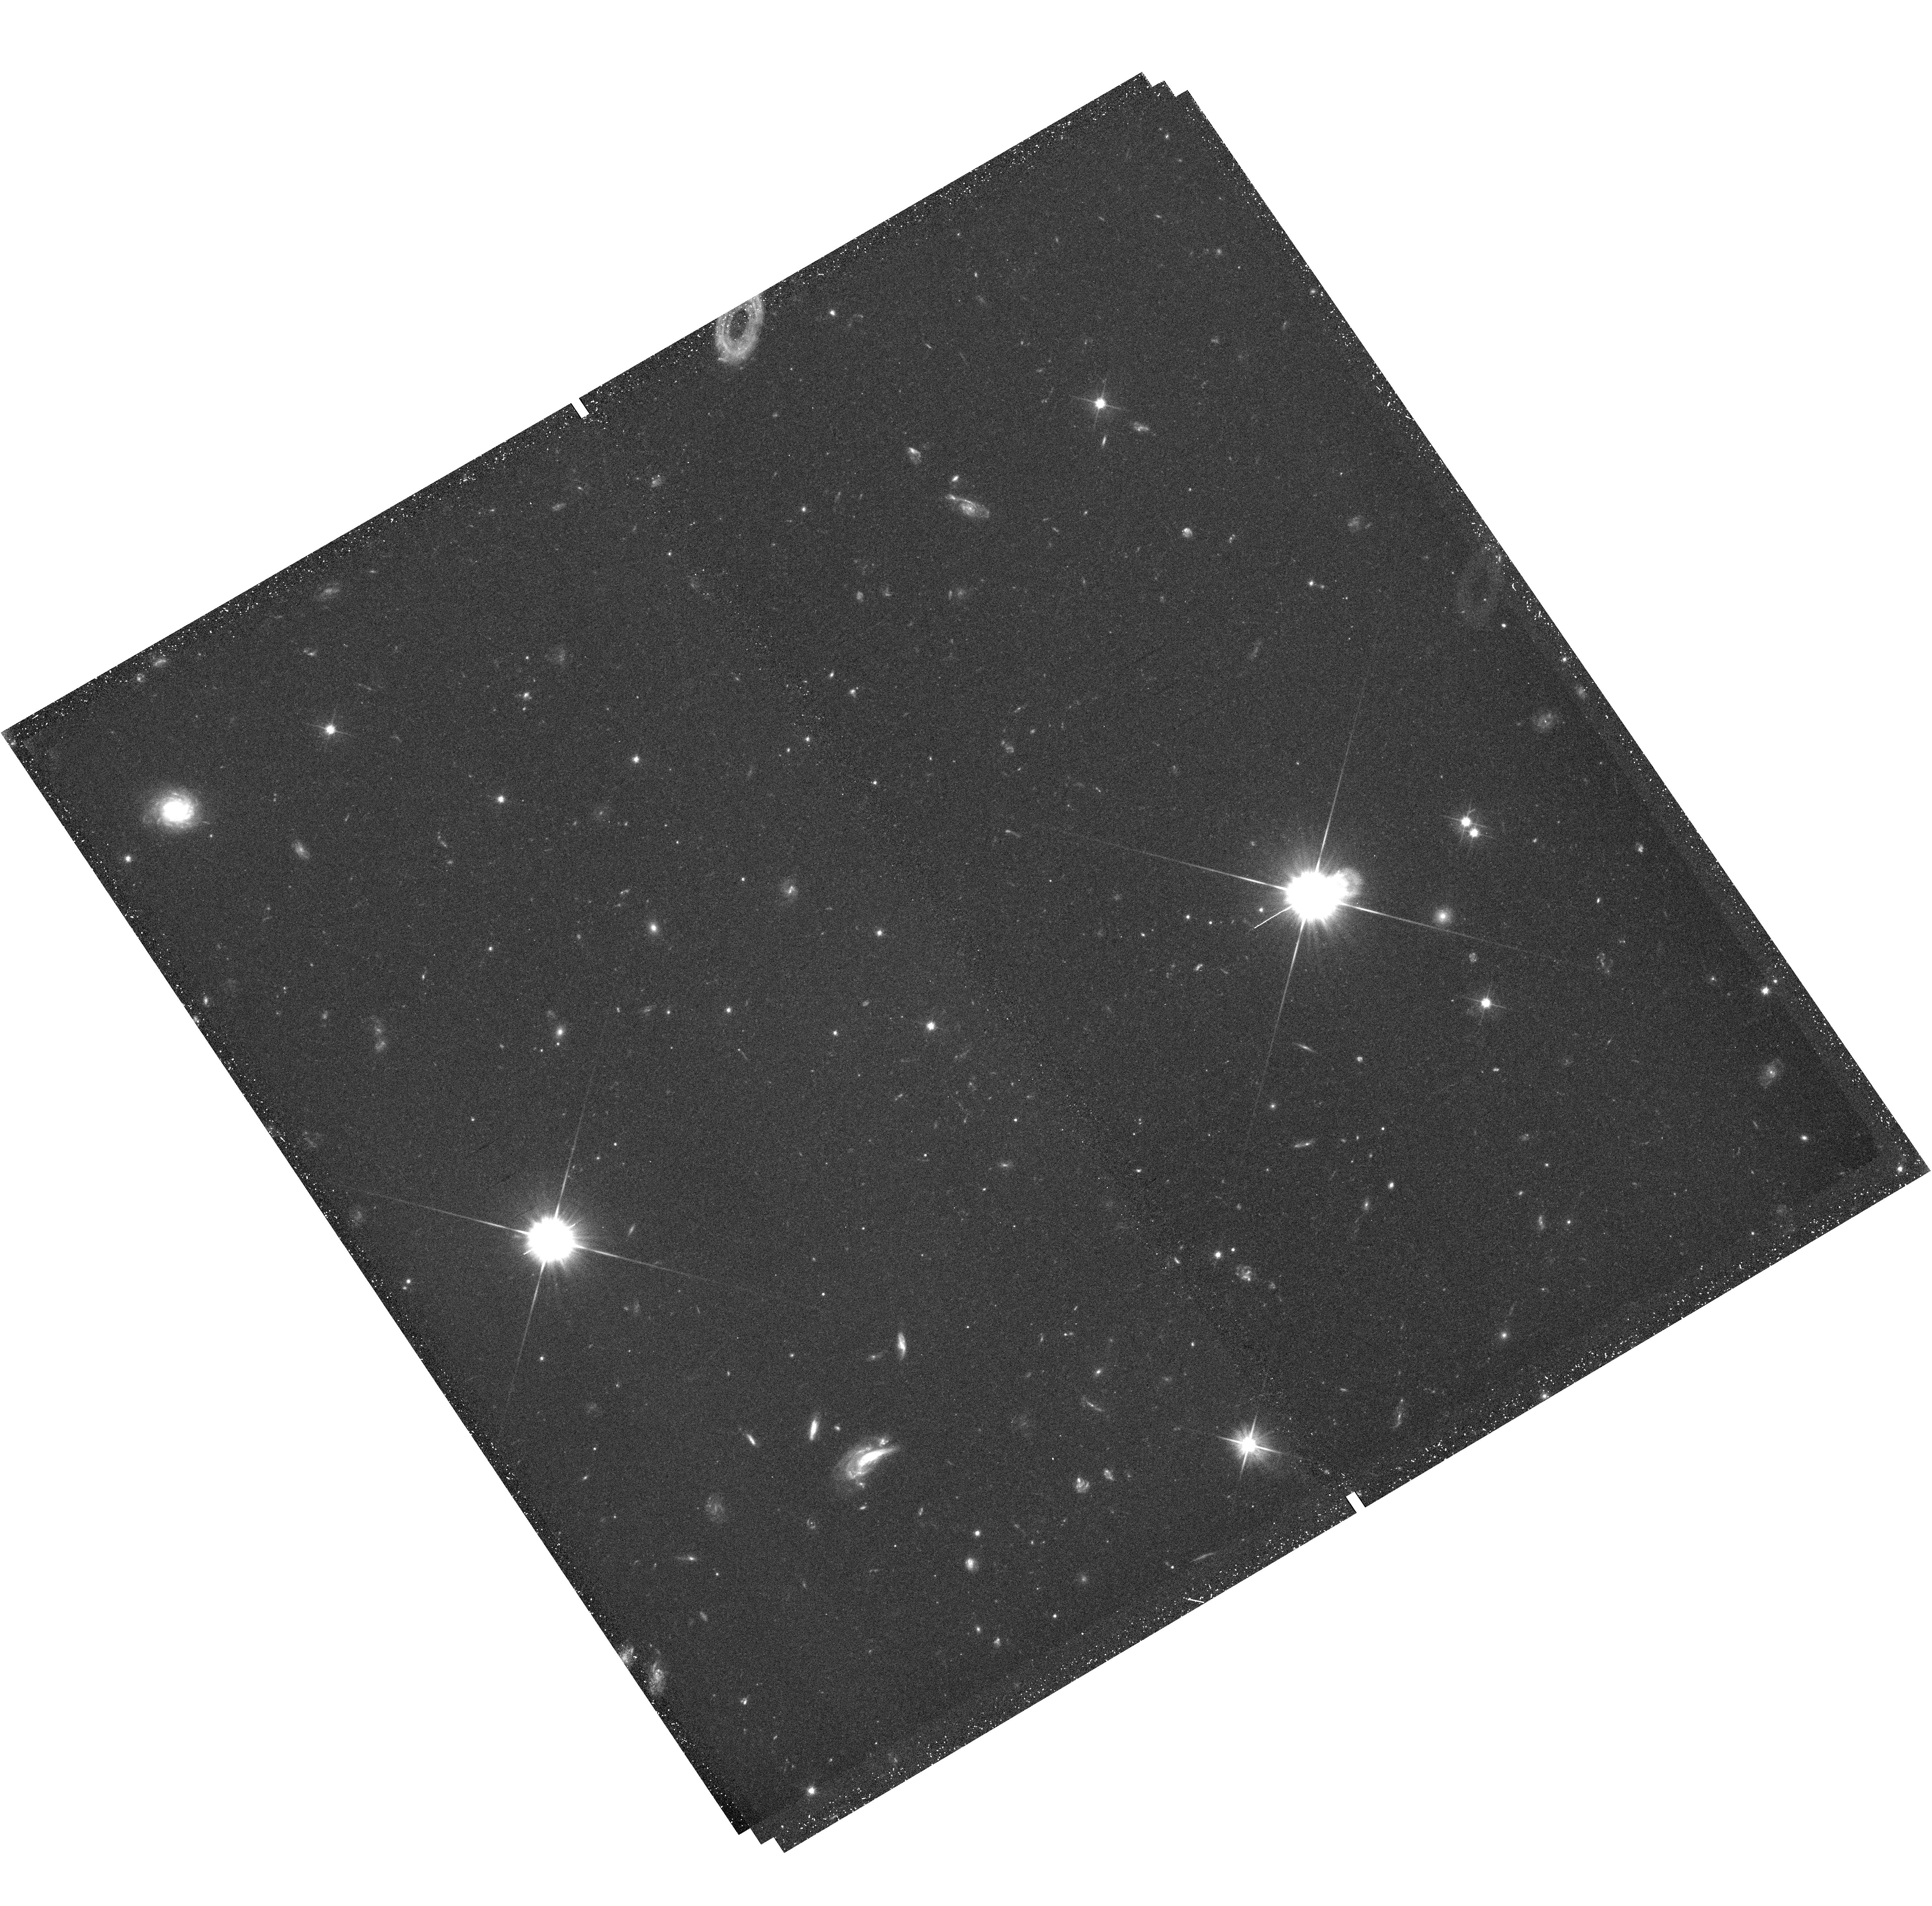
Target: field at RA 1.080°, Dec 40.831°. Instrument: WFC3/UVIS. Filter: F606W. Exposure: 42 min. Observation ID: hst_13374_01_wfc3_uvis_f606w_ic7y01

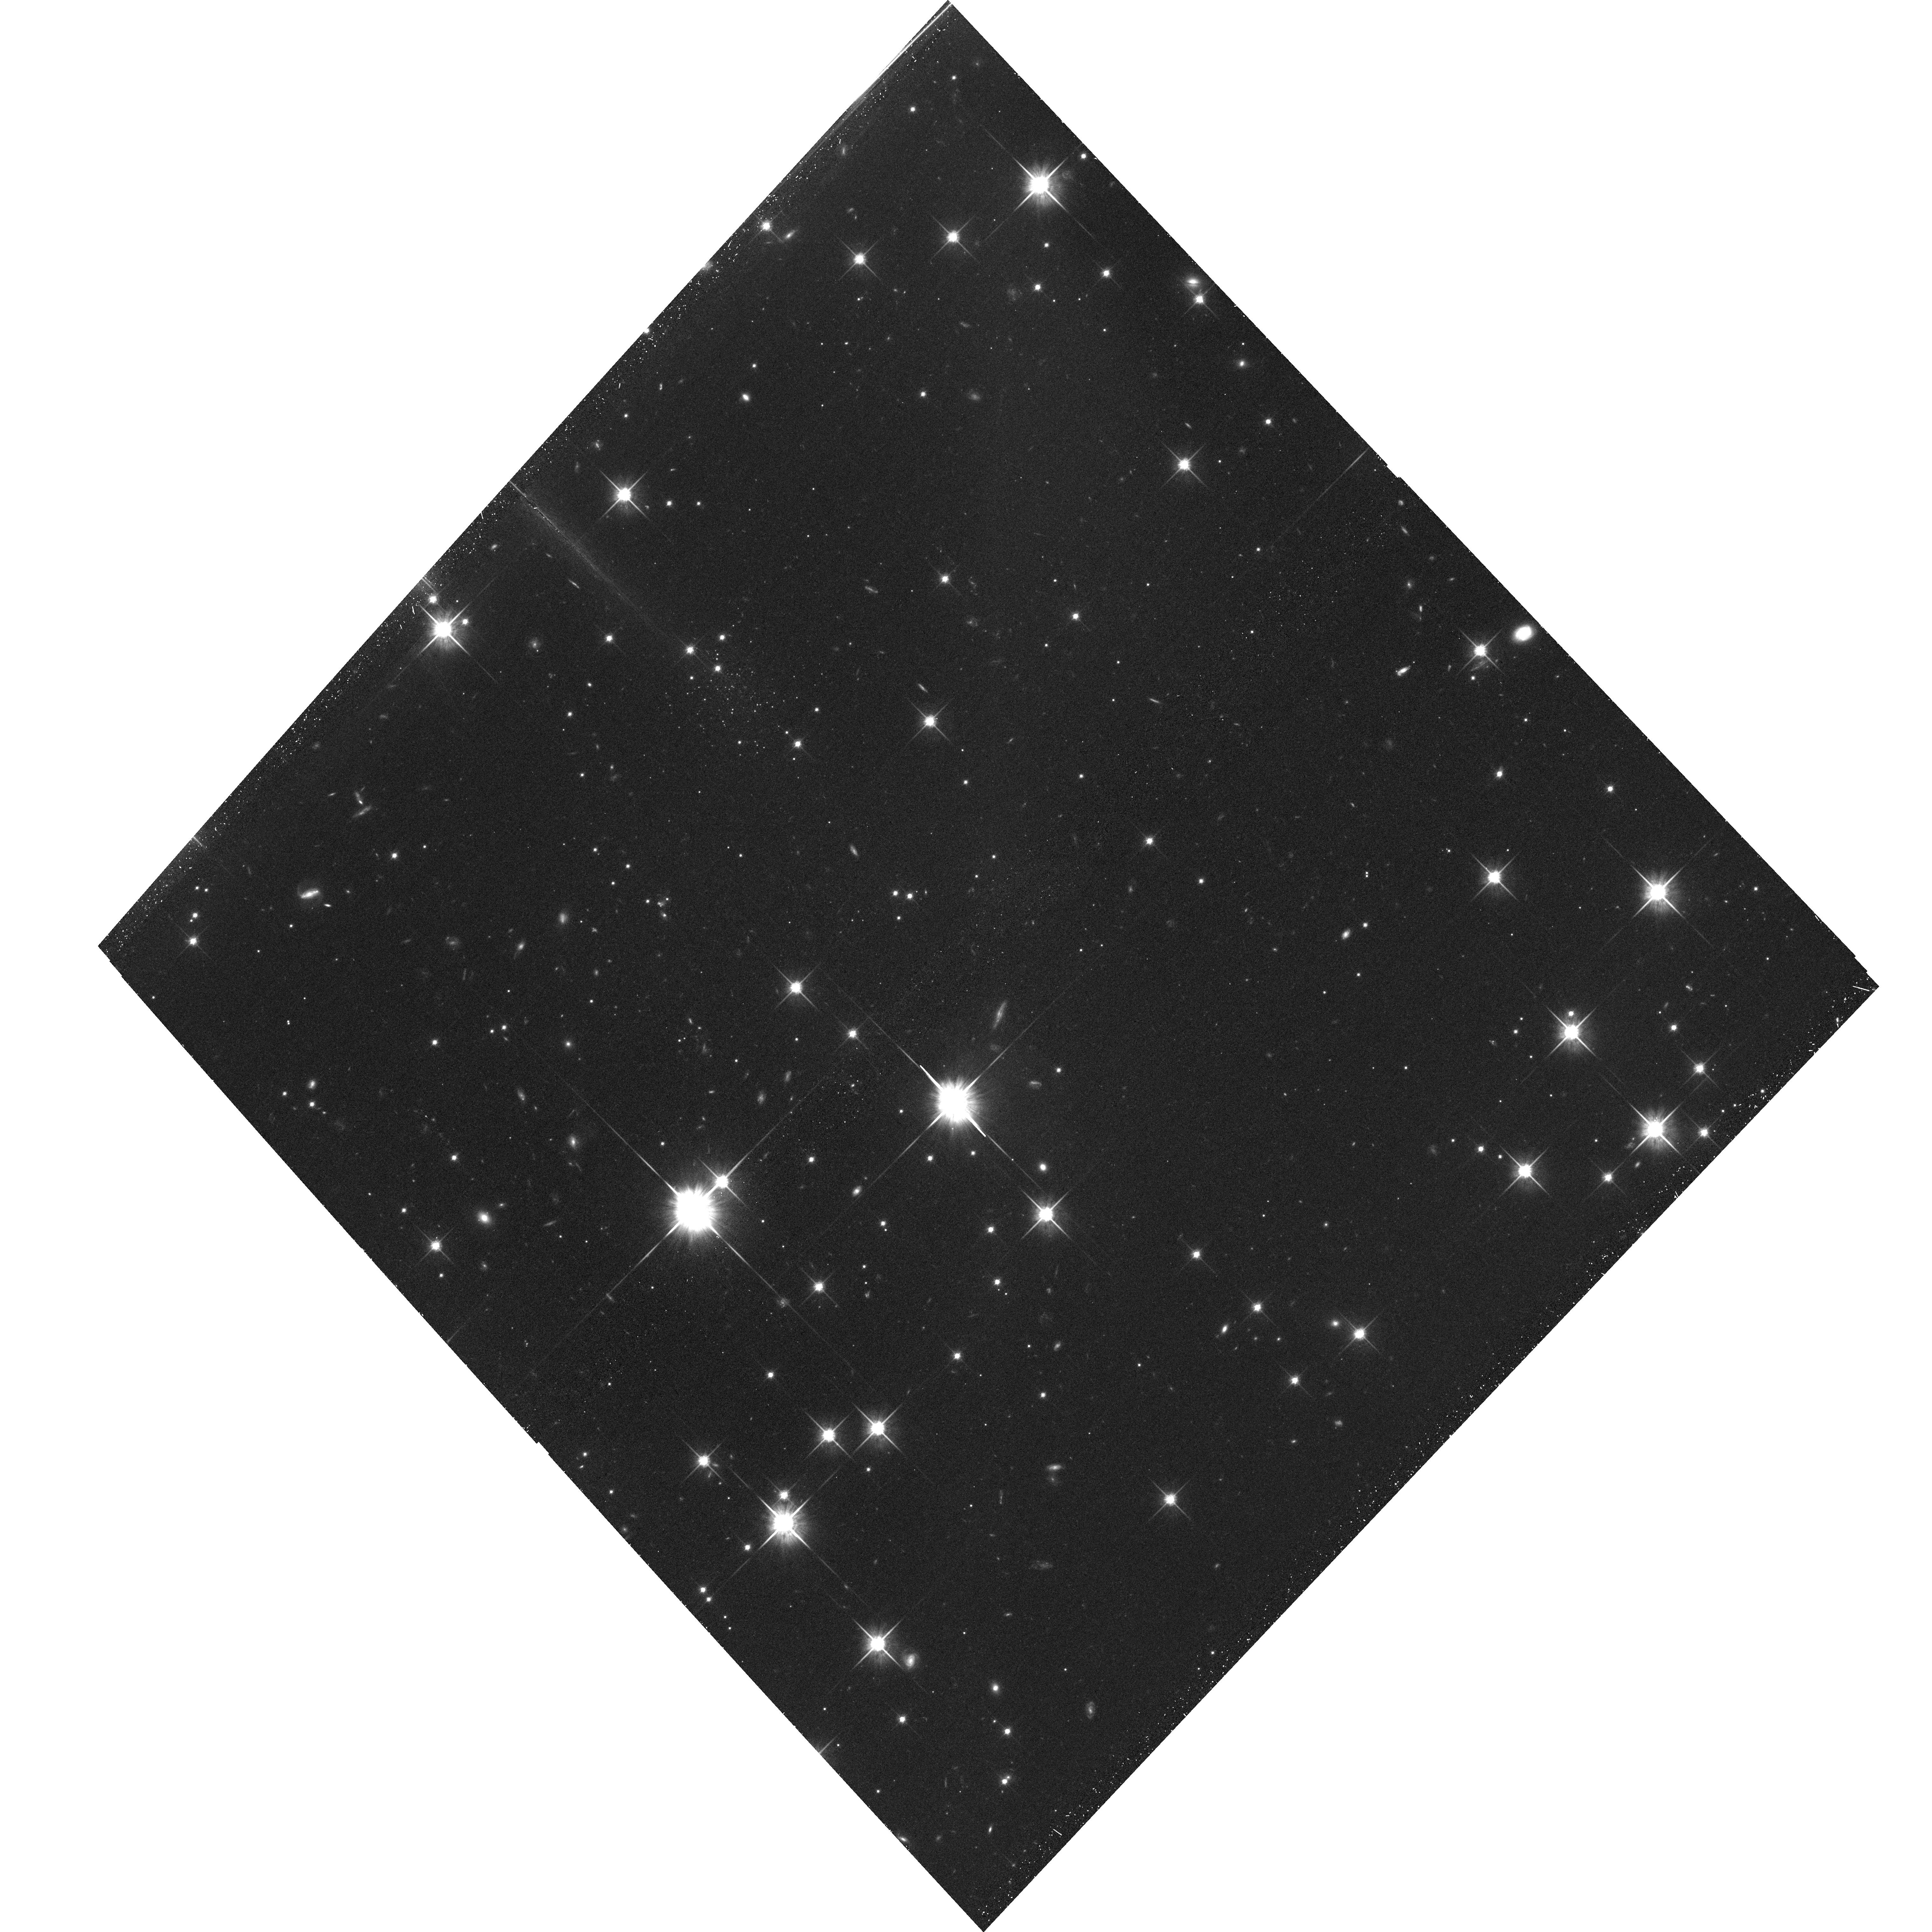
Target: M31-PANDAS-38. Instrument: ACS/WFC. Filter: F814W. Exposure: 44 min. Observation ID: hst_13374_04_acs_wfc_f814w_jc7y04

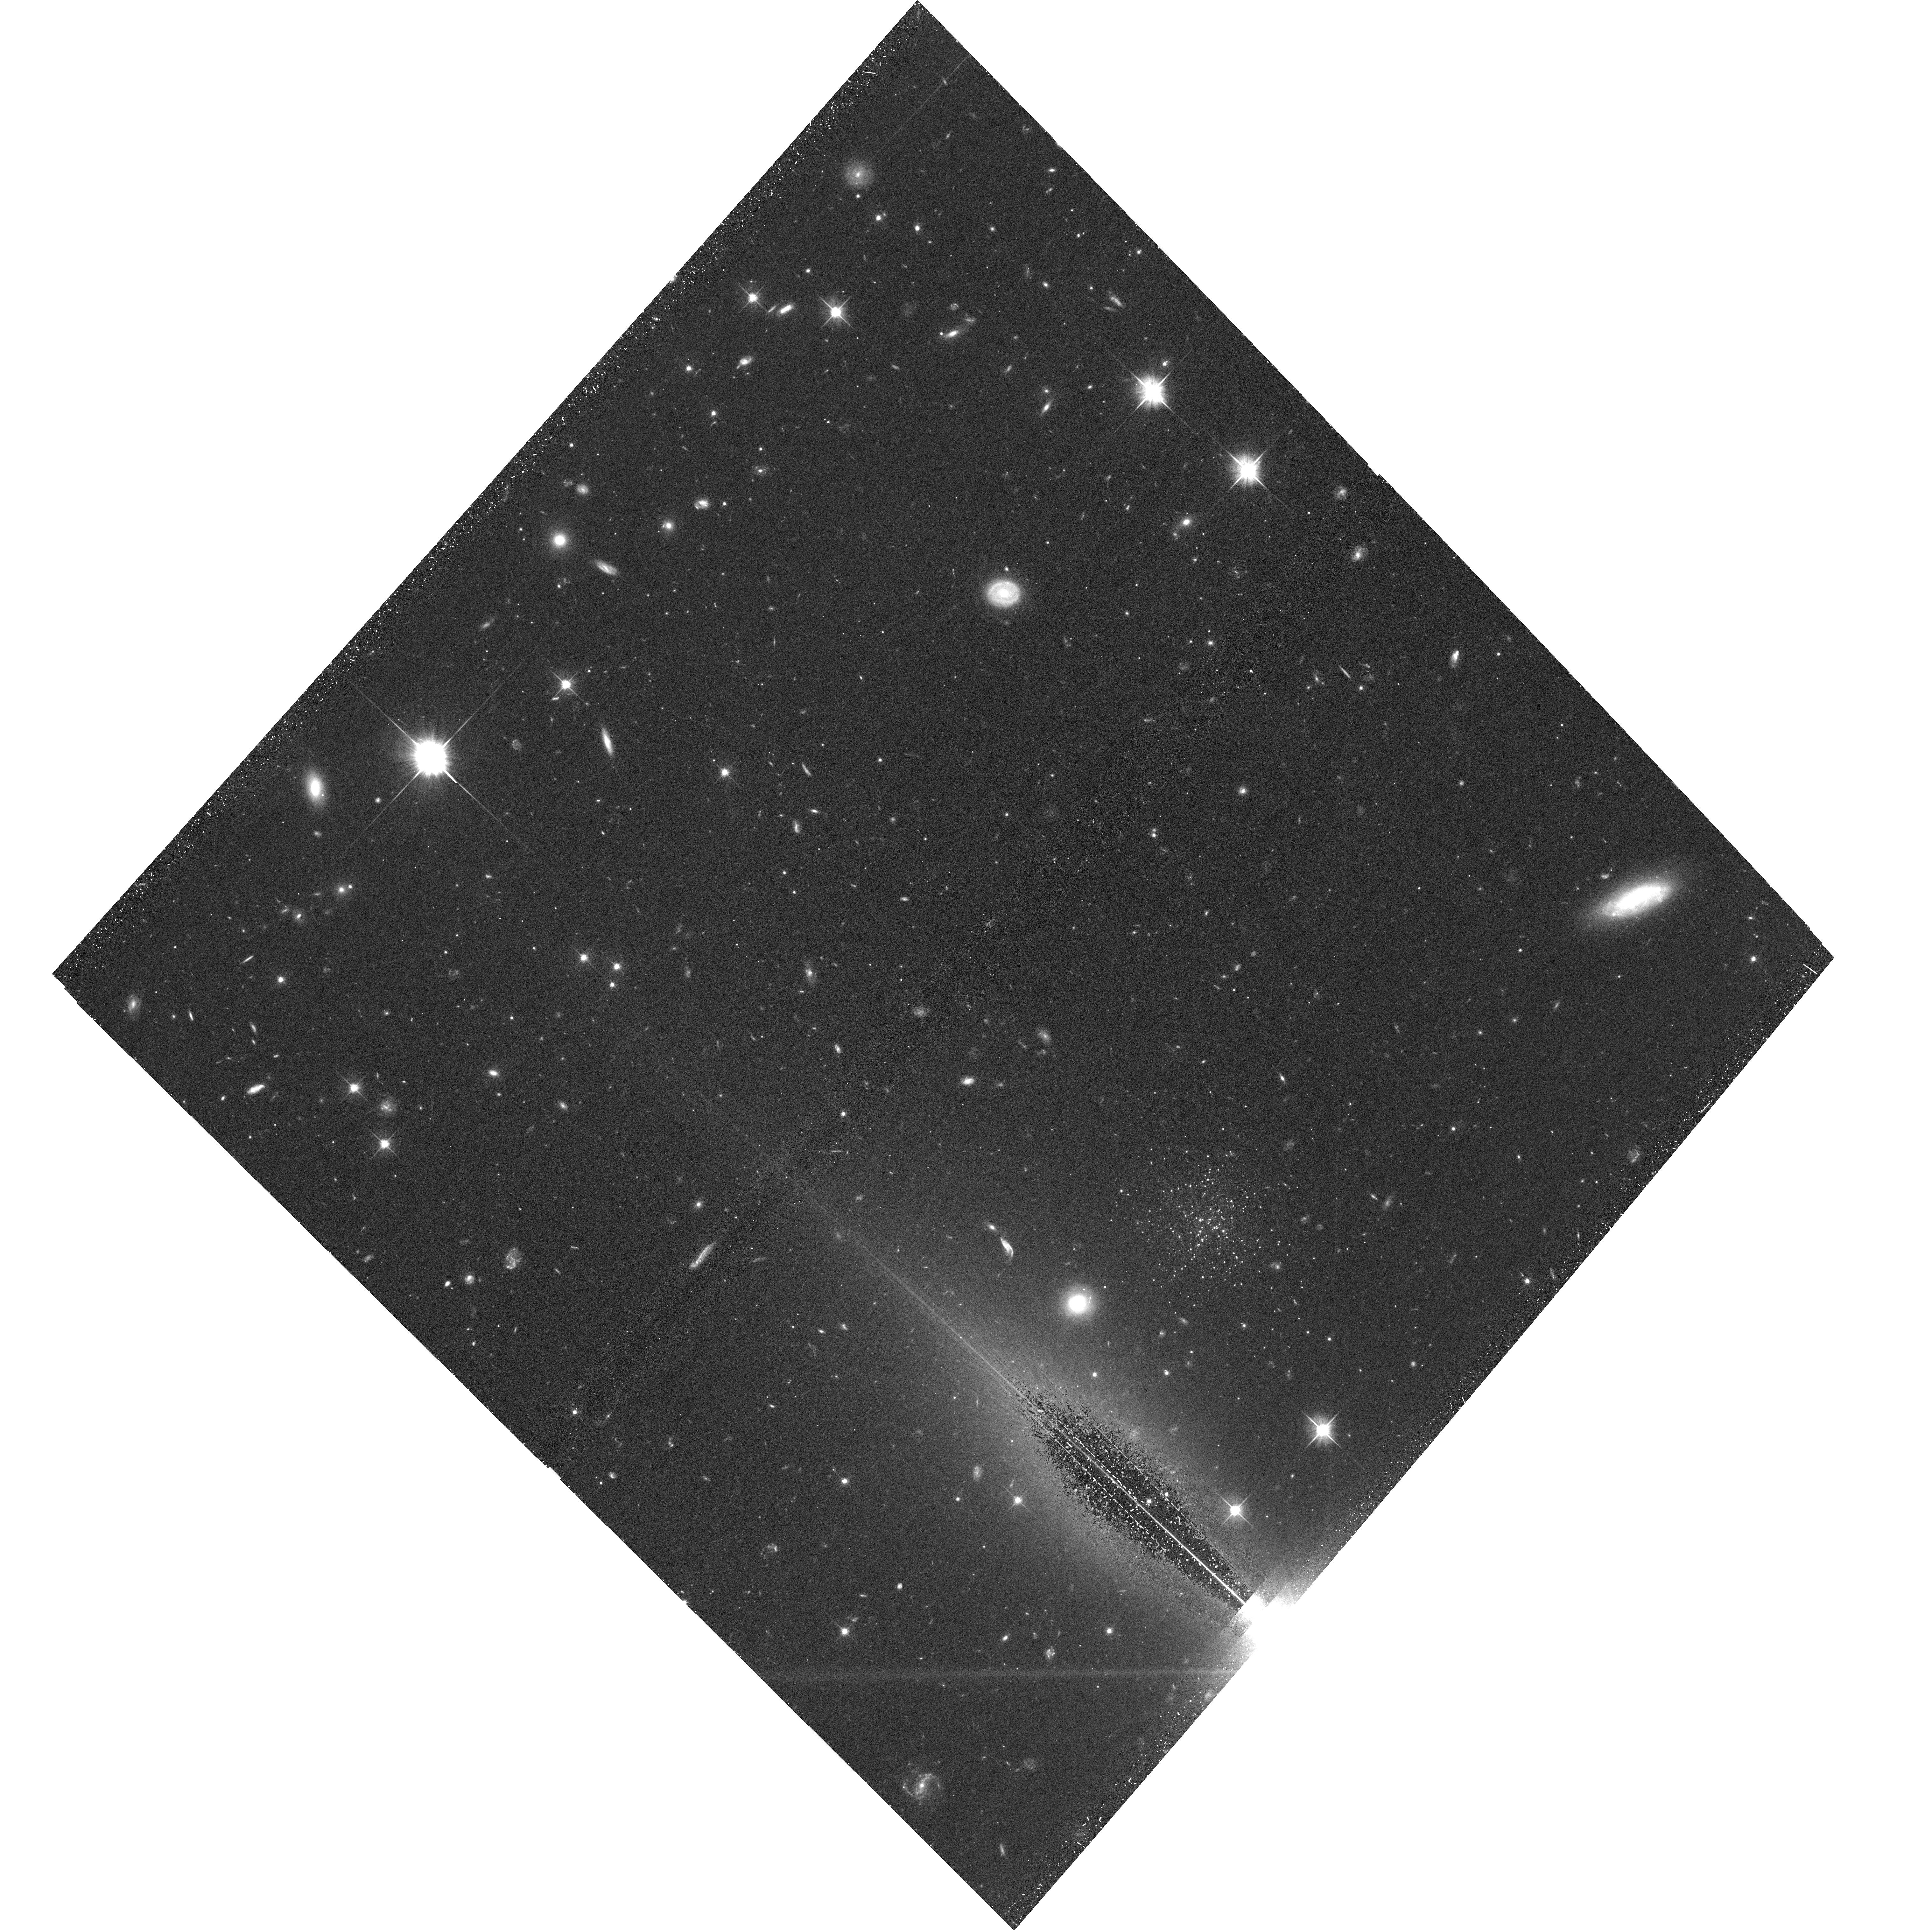
Target: M31-PANDAS-18. Instrument: ACS/WFC. Filter: F606W. Exposure: 40 min. Observation ID: hst_13374_02_acs_wfc_f606w_jc7y02

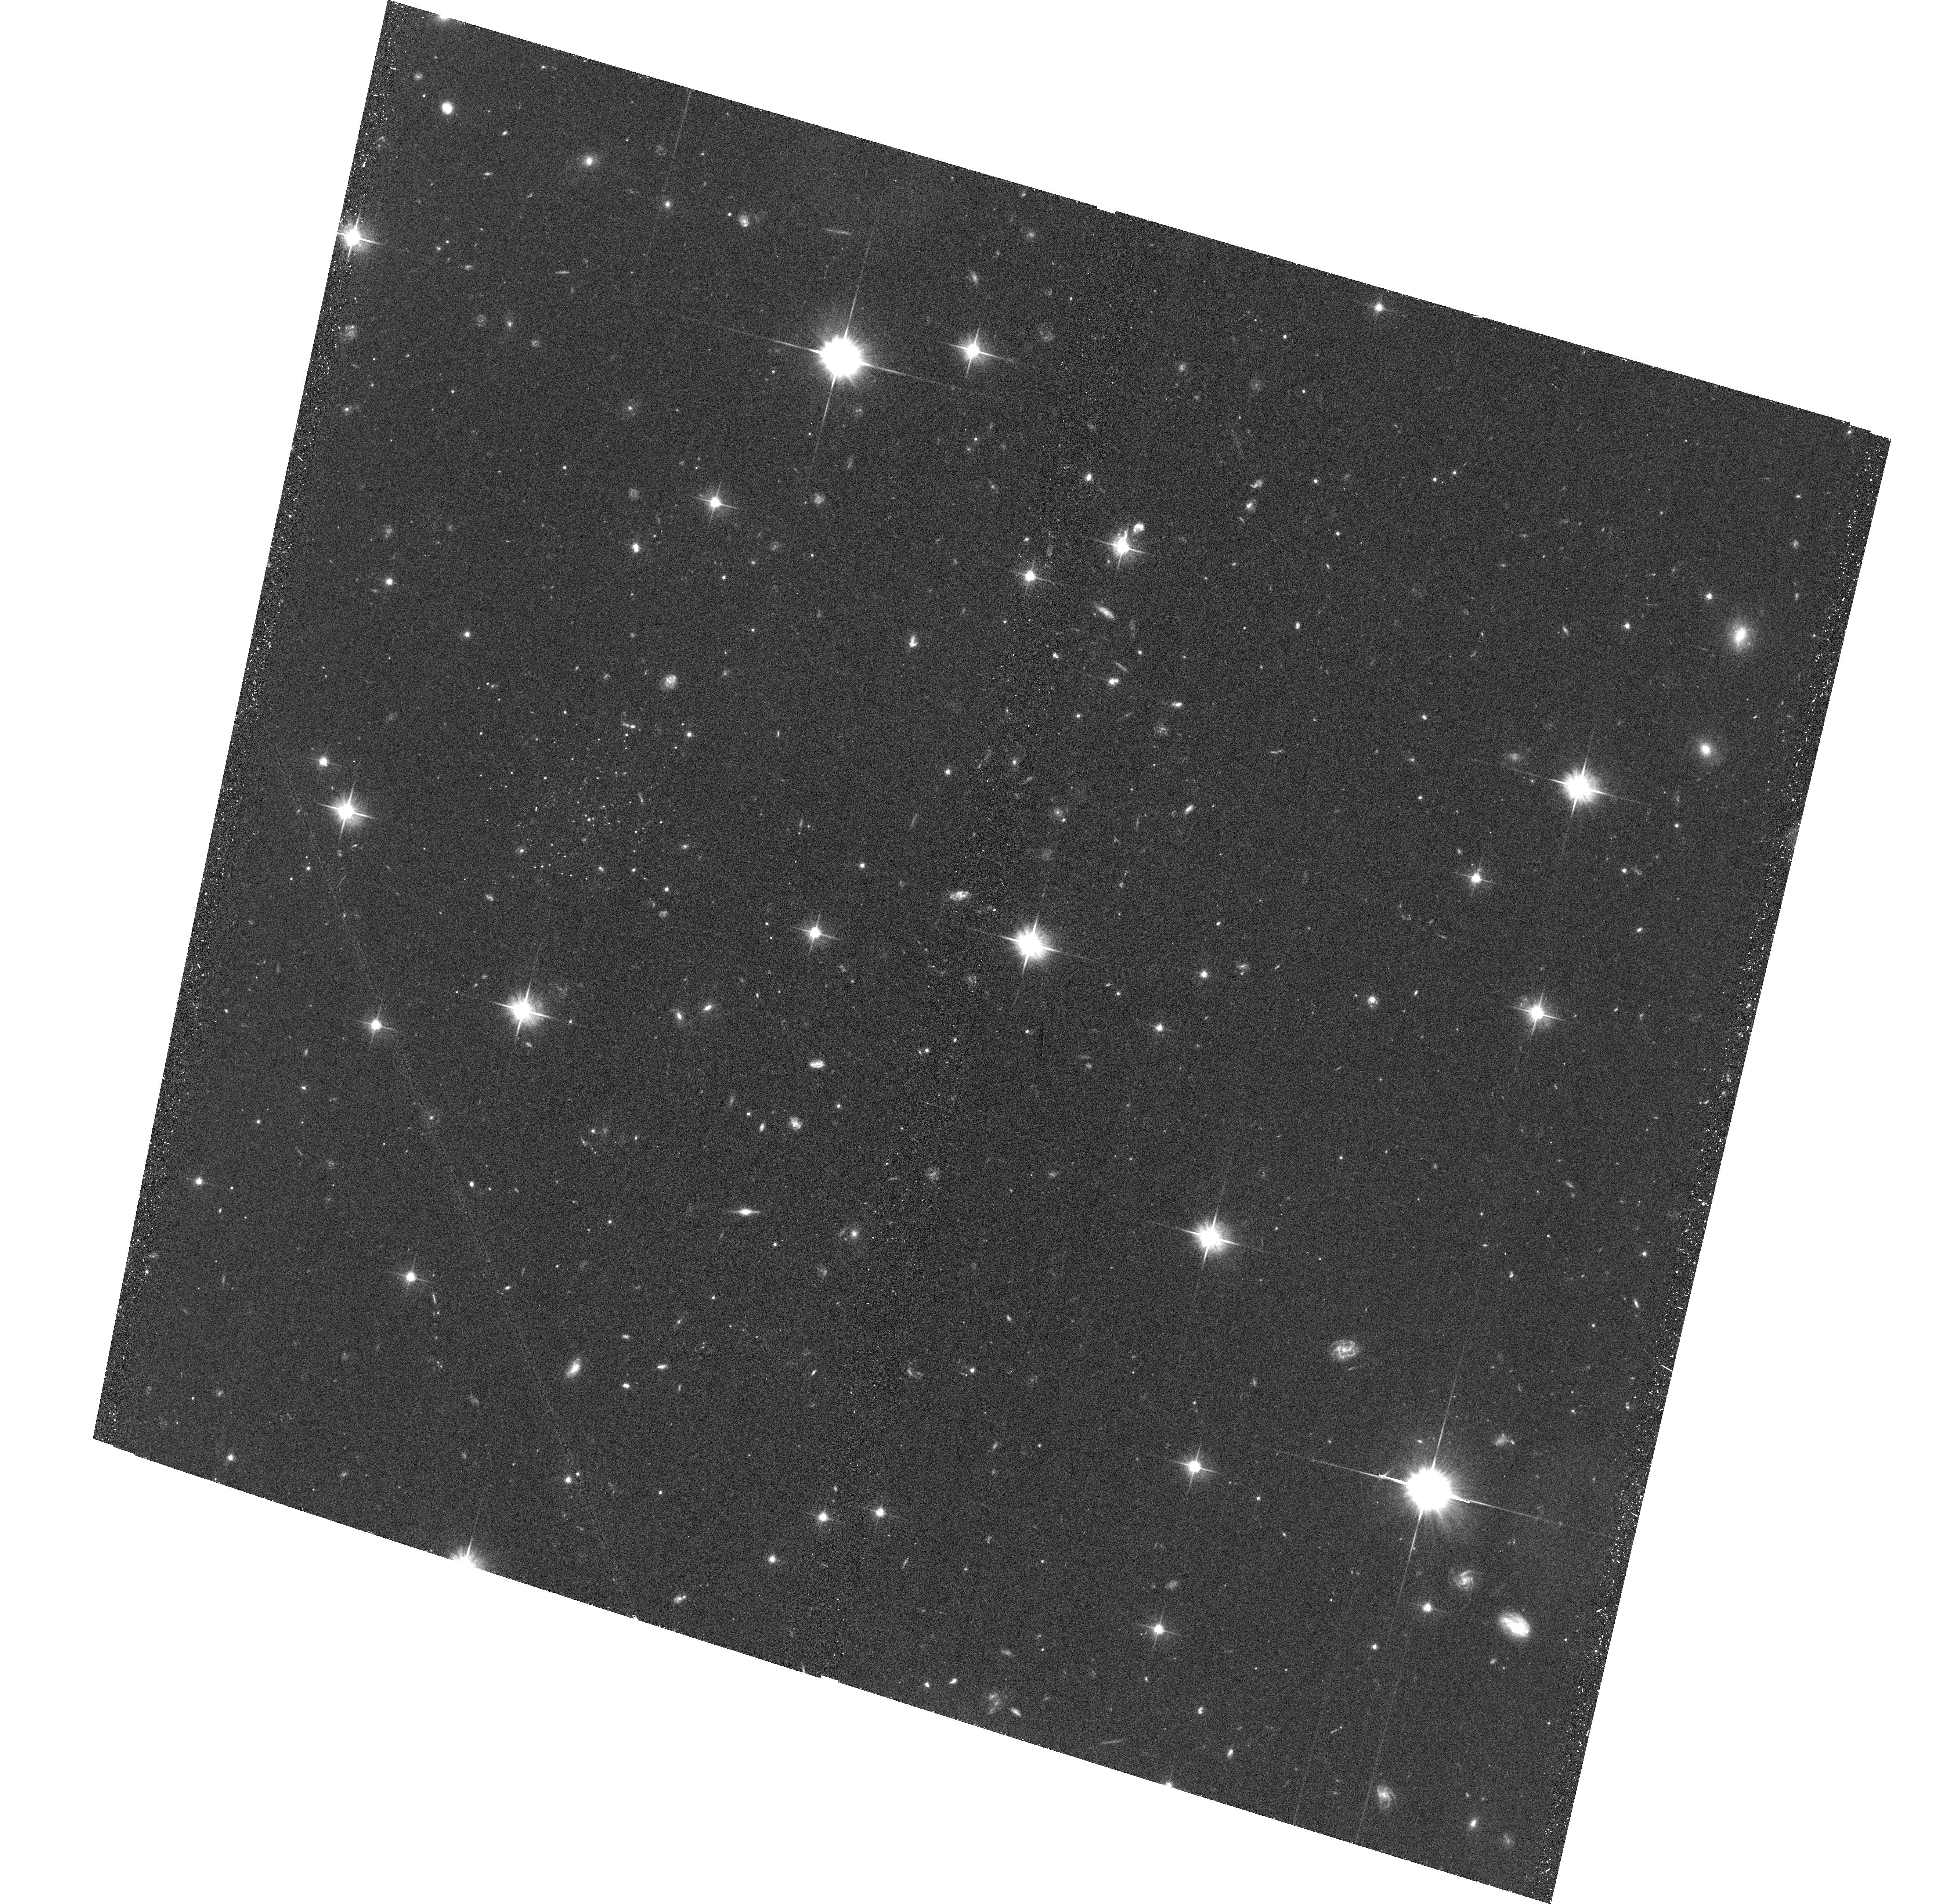
Target: M31-PANDAS-3. Instrument: ACS/WFC. Filter: F606W. Exposure: 41 min. Observation ID: hst_13374_01_acs_wfc_f606w_jc7y01

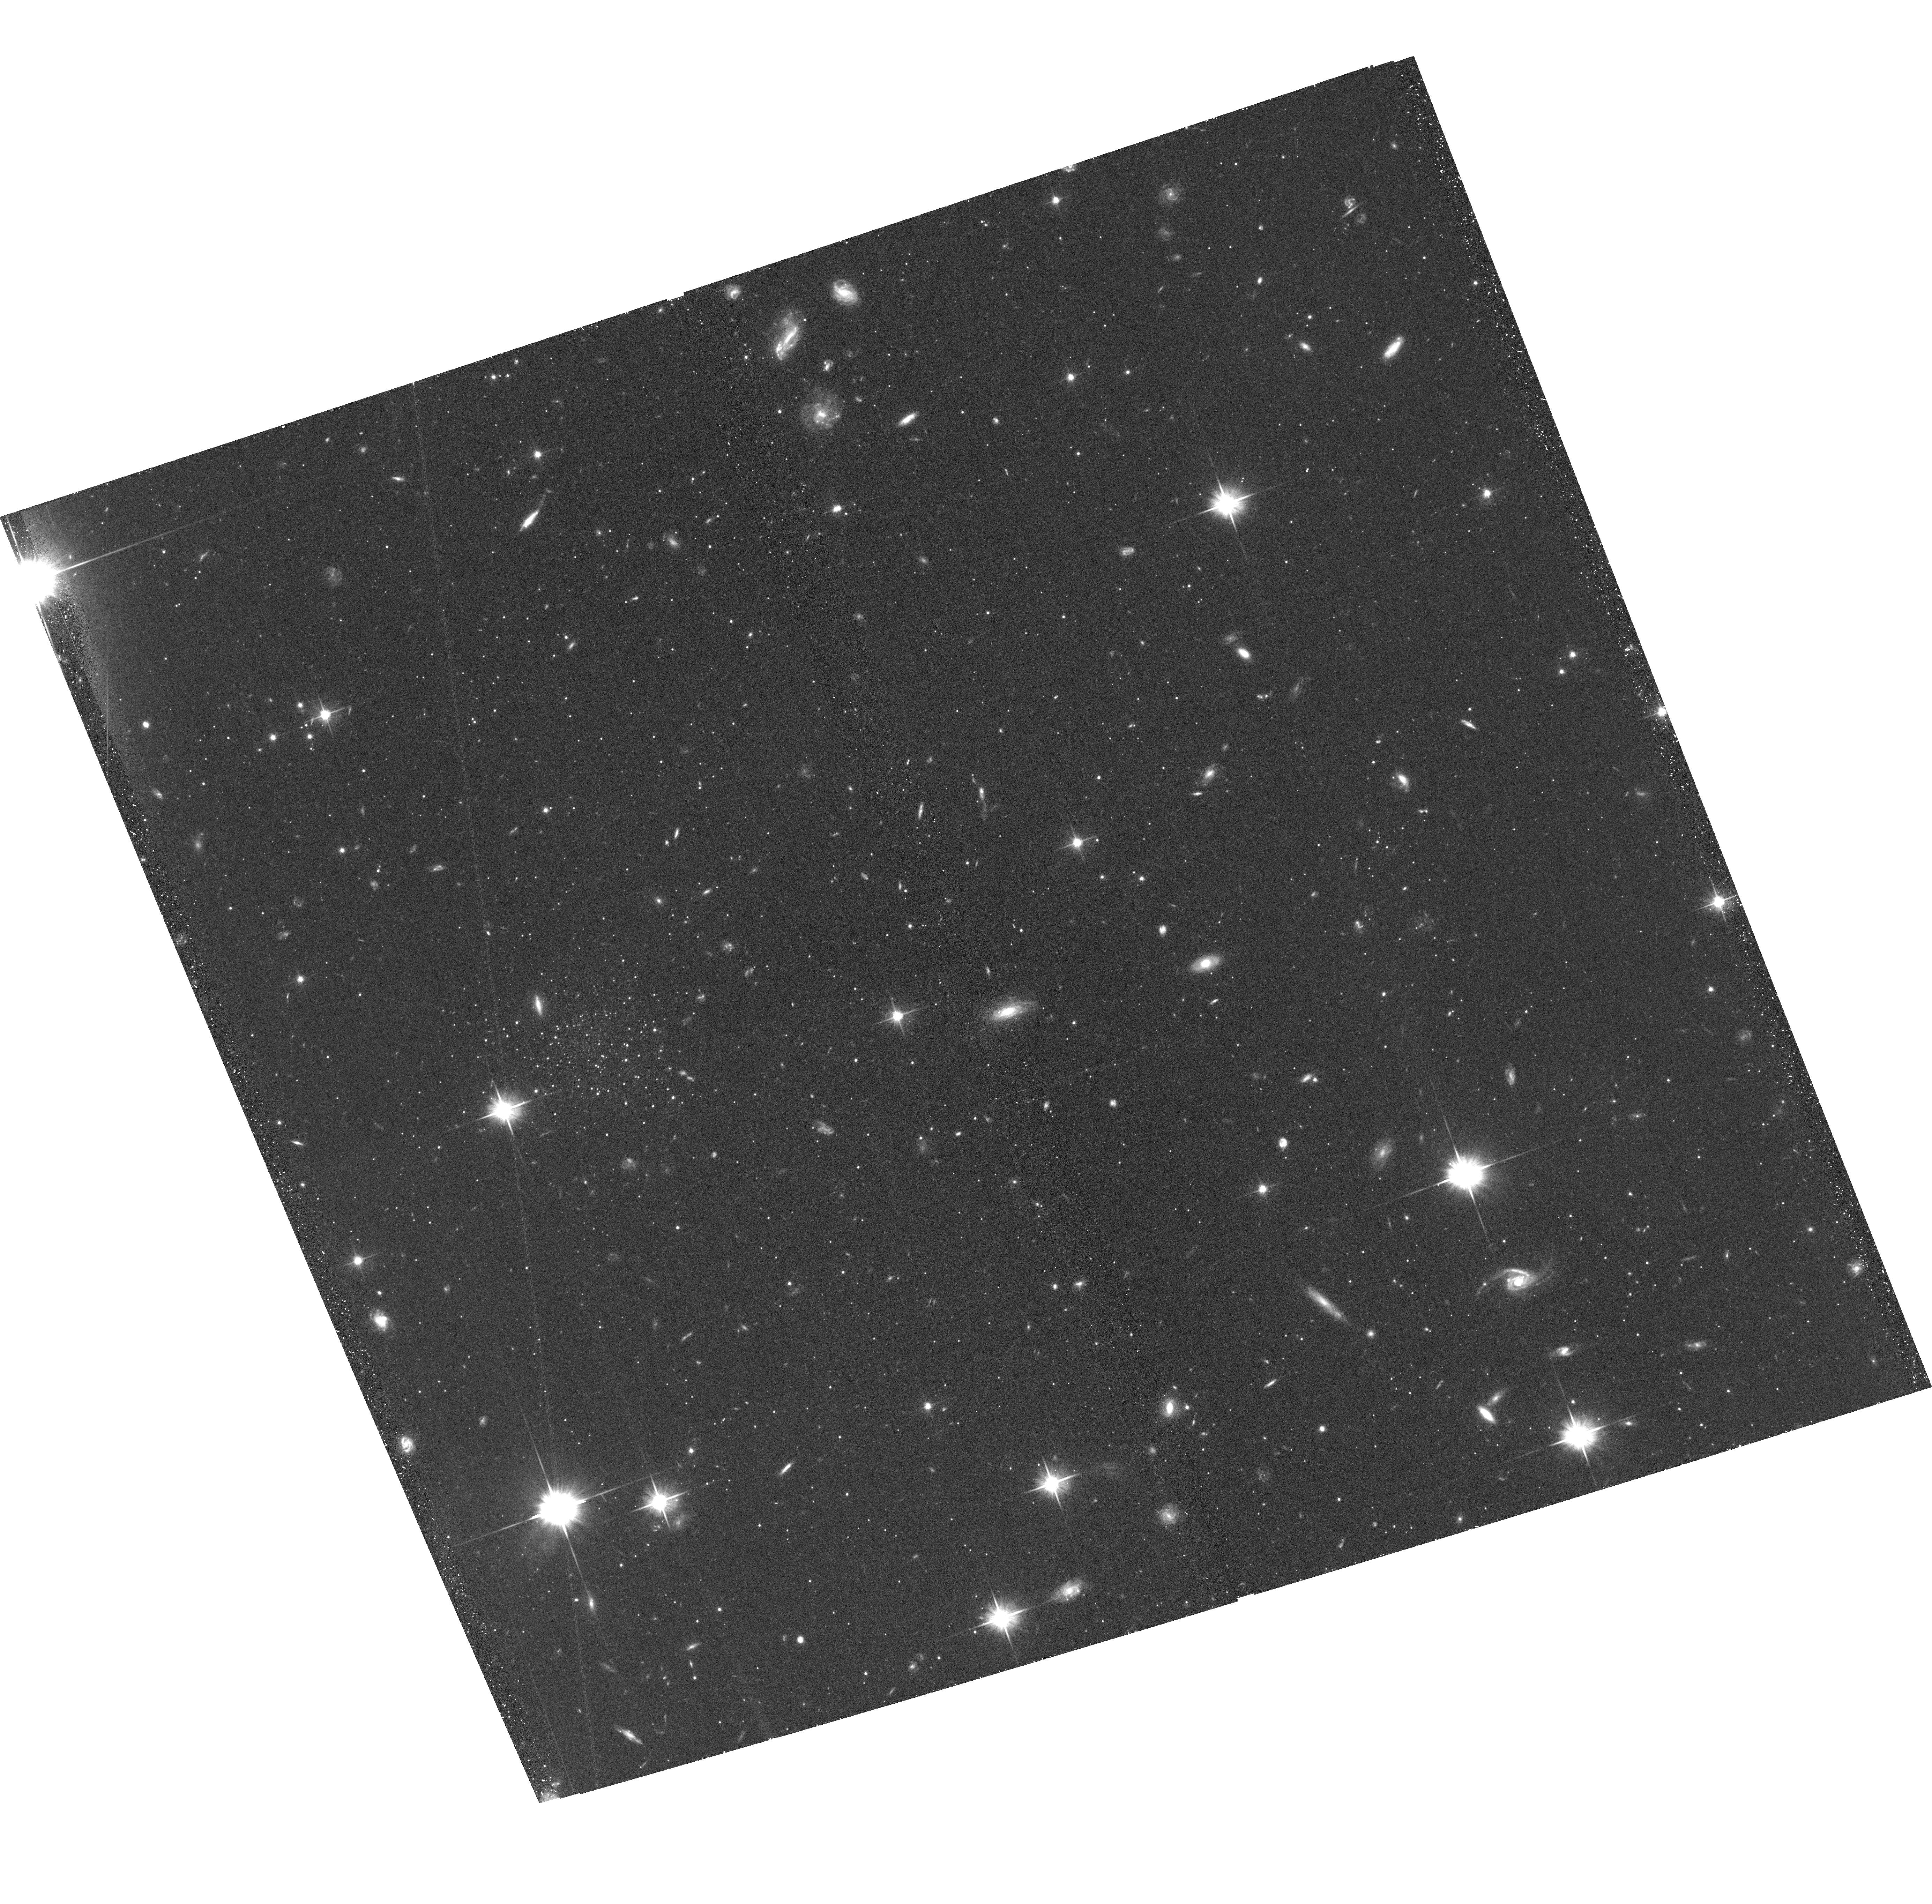
Target: M31-PANDAS-33. Instrument: ACS/WFC. Filter: F606W. Exposure: 40 min. Observation ID: hst_13374_03_acs_wfc_f606w_jc7y03

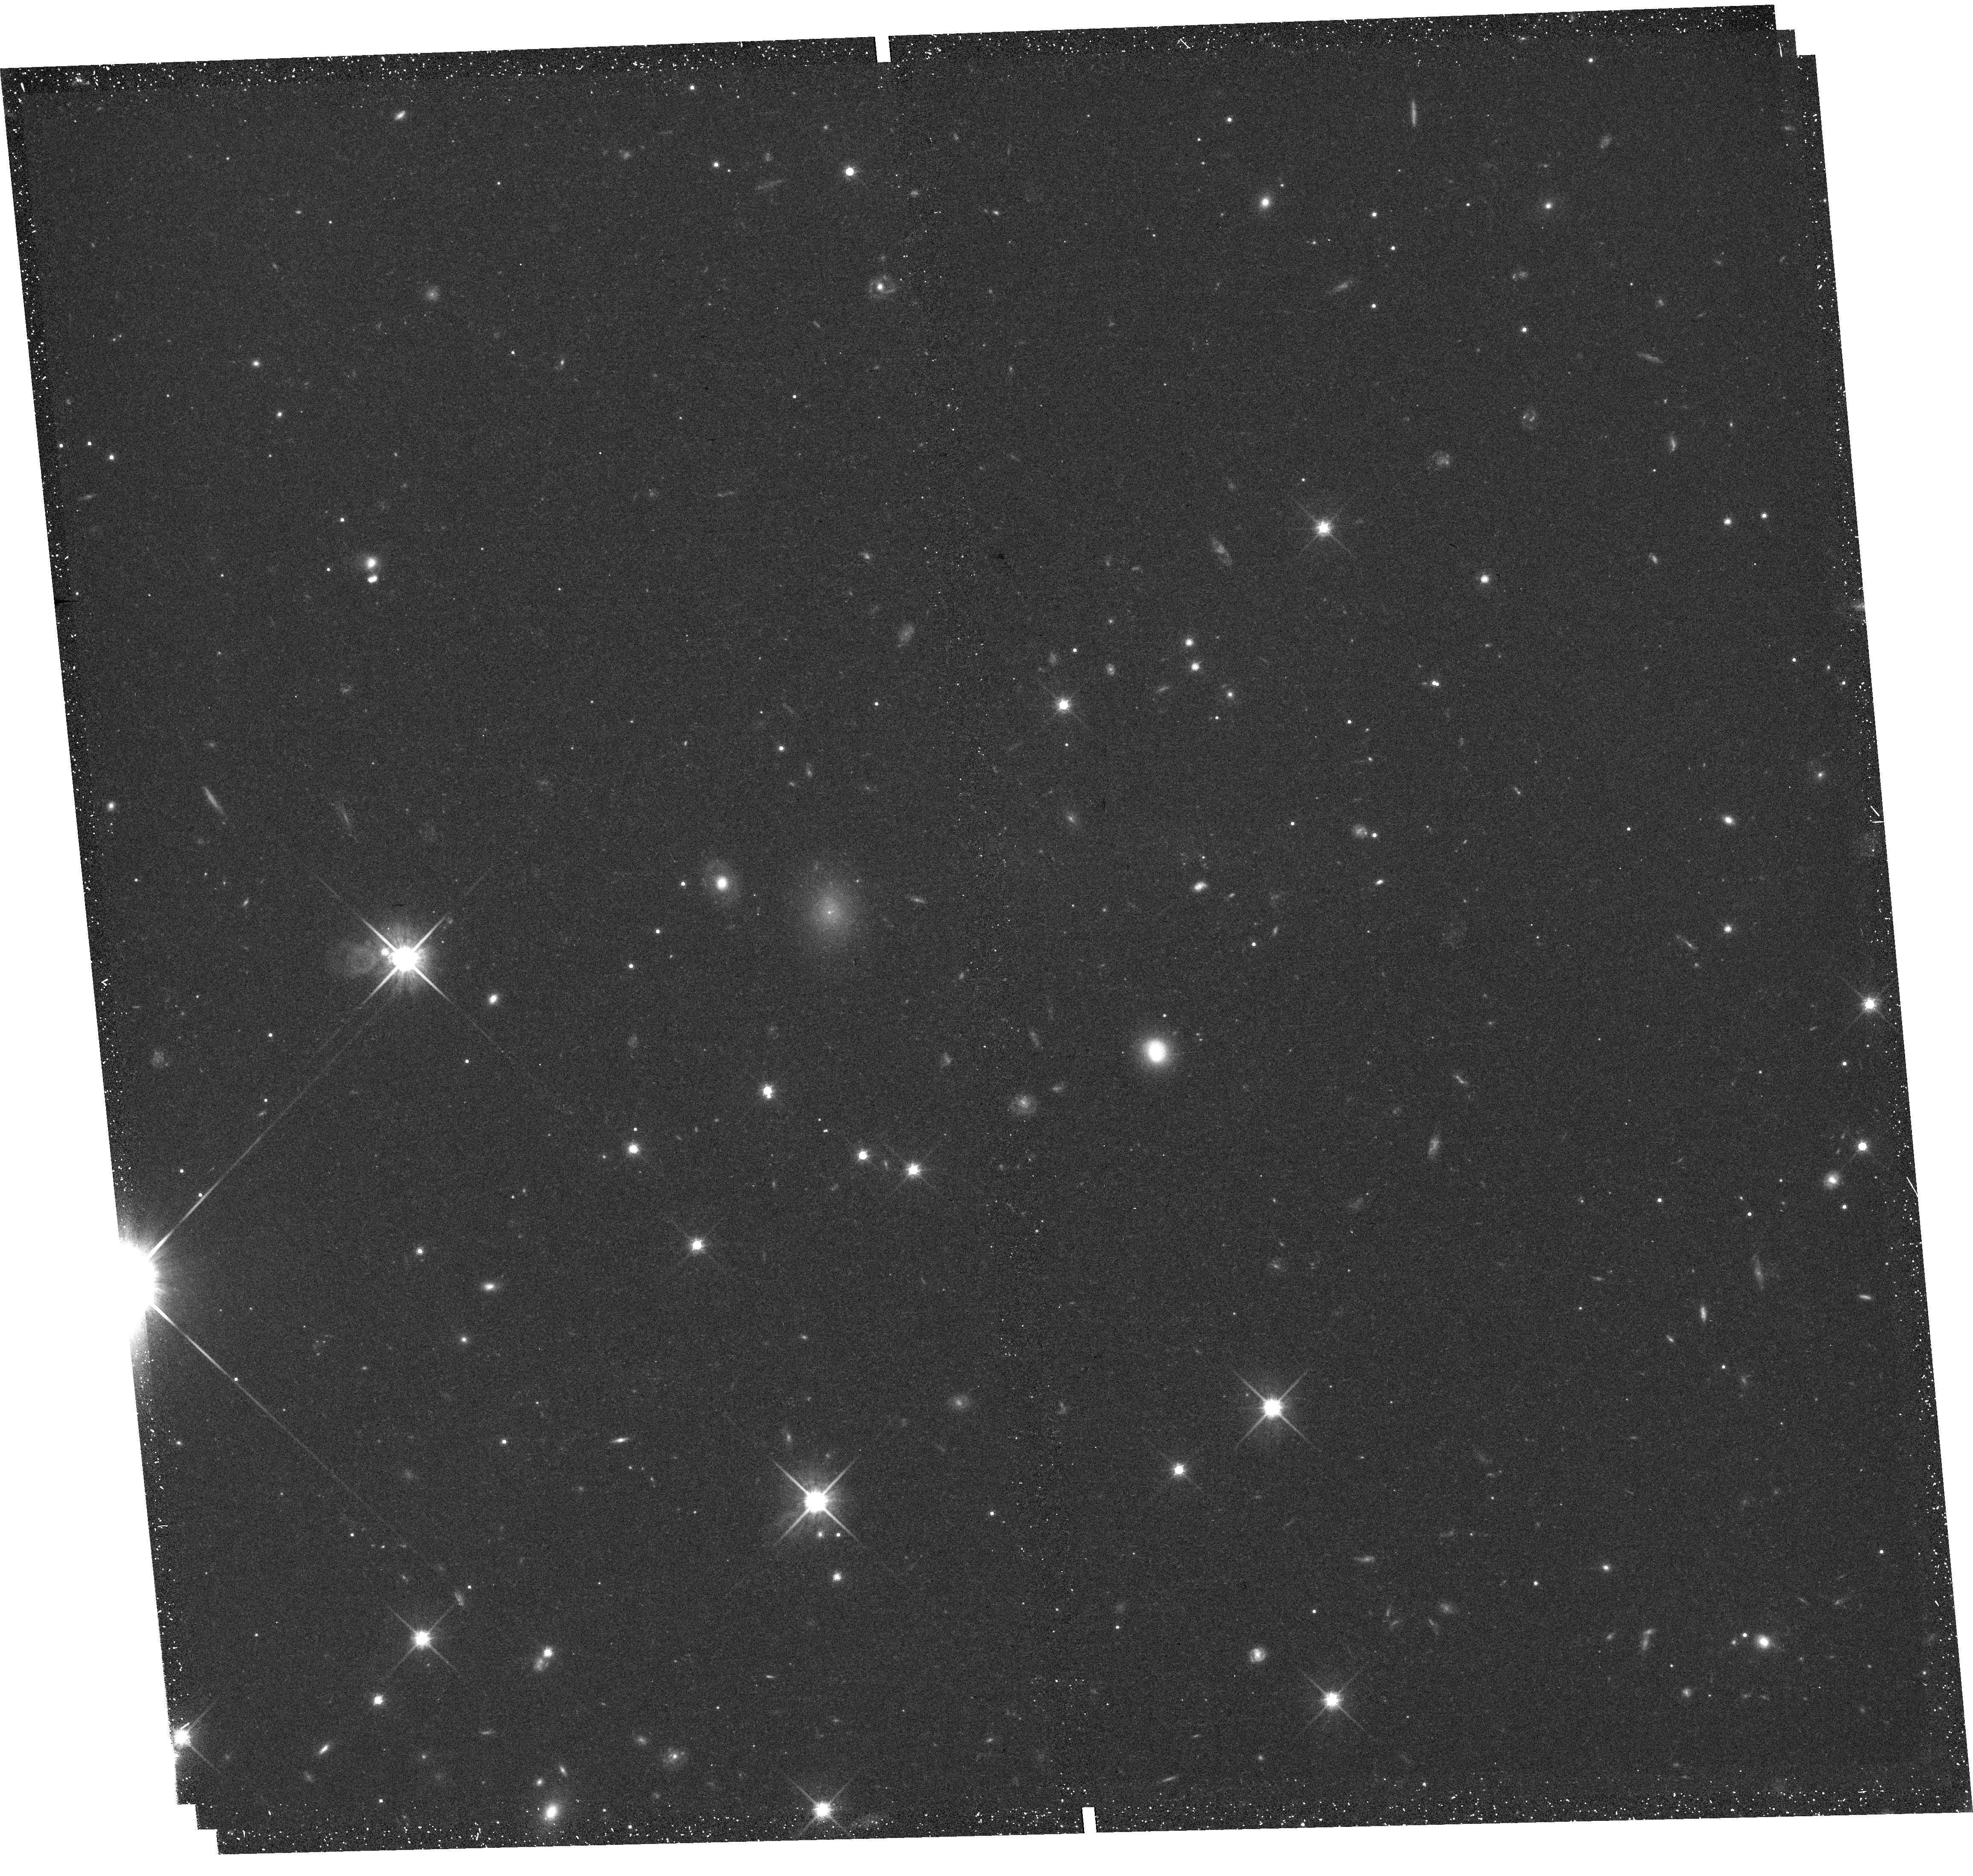
Target: field at RA 6.979°, Dec 39.934°. Instrument: WFC3/UVIS. Filter: F814W. Exposure: 44 min. Observation ID: hst_13374_02_wfc3_uvis_f814w_ic7y02

Extremely faint, diffuse satellite systems in the M31 halo: exceptional star clusters or tiny dwarf galaxies? (PI: Mackey, Dougal)

Recent years have seen the discovery of a variety of low surface brightness, diffuse stellar systems in the Local Group. Of particular prominence are the ultra-faint dwarf satellites of the Milky Way and the extended globular clusters seen in M31, M33, and NGC 6822. As part of the major Pan-Andromeda Archaeological Survey (PAndAS) we have discovered several very faint and diffuse stellar satellites in the M31 halo. In Cycle 19 we obtained ACS/WFC imaging for one of these, PAndAS-48, which has revealed it to be a puzzling and unusual object. On the size-luminosity plane it falls between the extended clusters and ultra-faint dwarfs; however, its characteristics do not allow us to unambiguously class it as either type of system. If PAndAS-48 is an extended cluster then it is the most elliptical, isolated, metal-poor, and lowest-luminosity example yet uncovered. Conversely, while its properties are generally consistent with those observed for the faint dwarf satellites of the Milky Way, it would be a factor ~2-3 smaller in spatial extent than its Galactic counterparts at comparable luminosity. Here we propose deep resolved imaging of the remaining five similar objects in our sample, with the aim of probing this hitherto poorly-explored region of parameter space in greater detail. If we are able to confirm any of these objects as faint dwarfs, they will provide the first insight into the behaviour of this class of object in a galaxy other than the Milky Way.